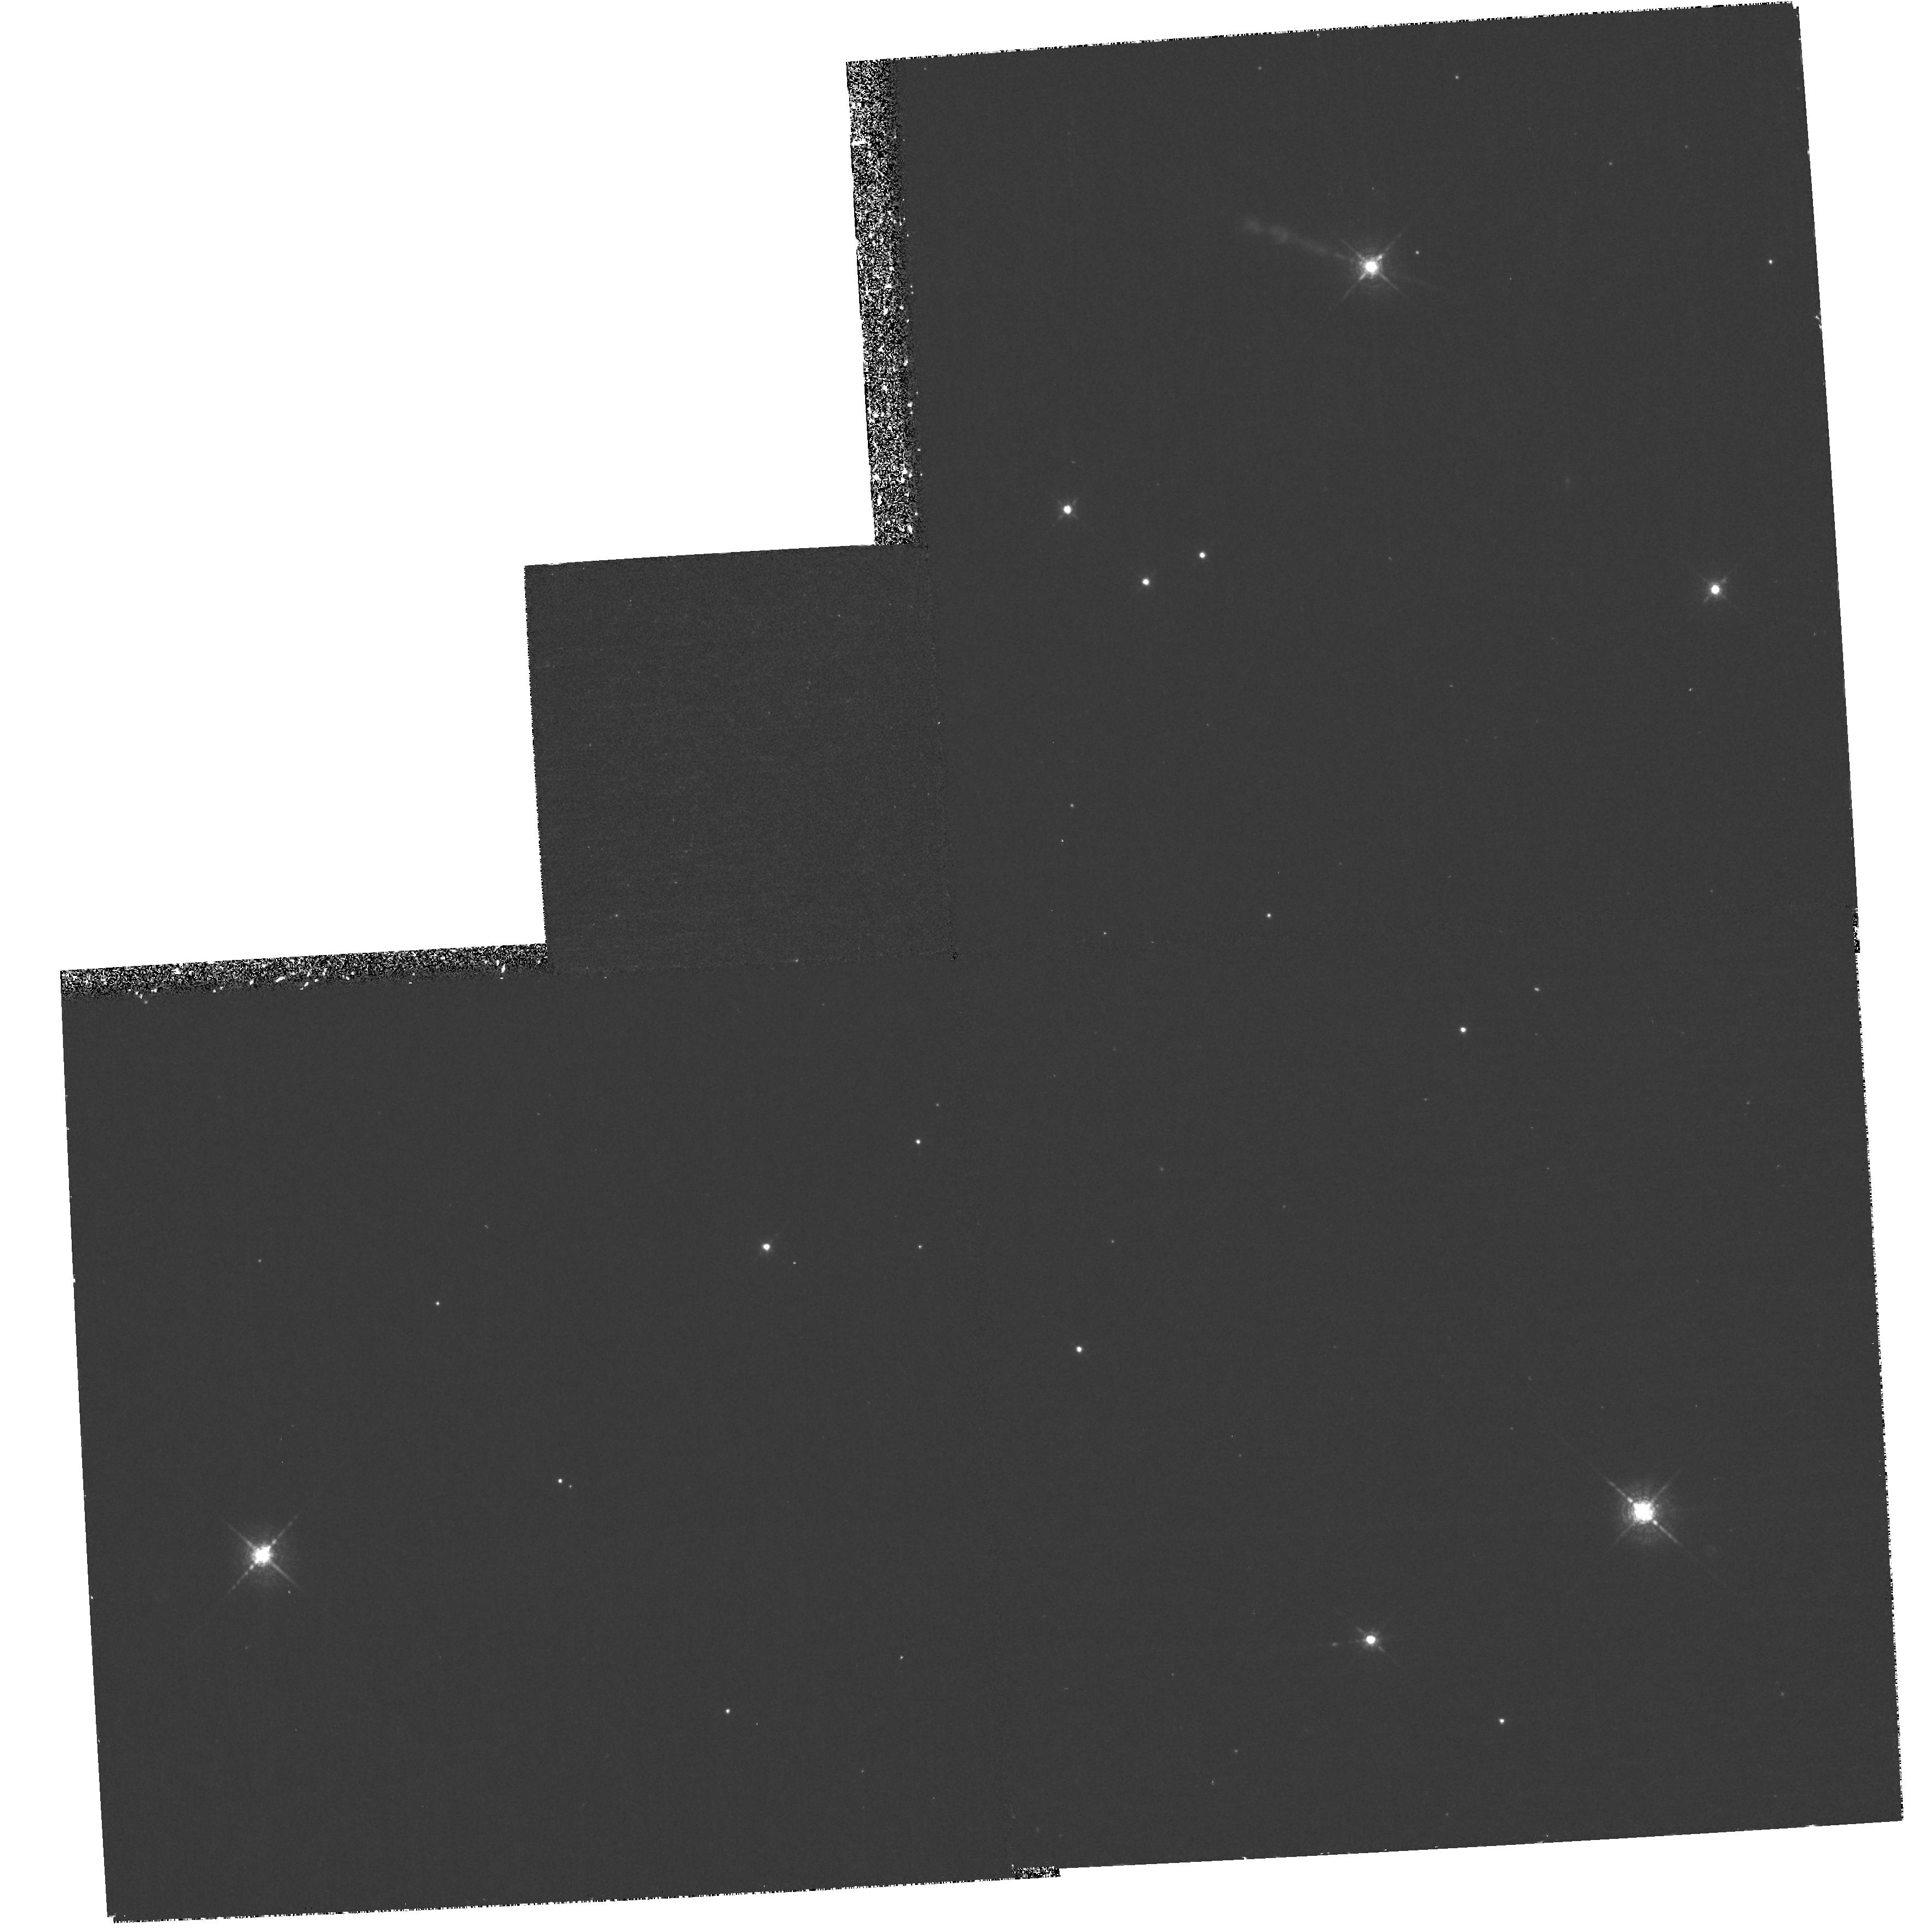
Target: HH444-445. Instrument: WFPC2/PC. Filter: F673N. Exposure: 1.4 h. Observation ID: hst_8323_01_wfpc2_pc_f673n_u5ge01

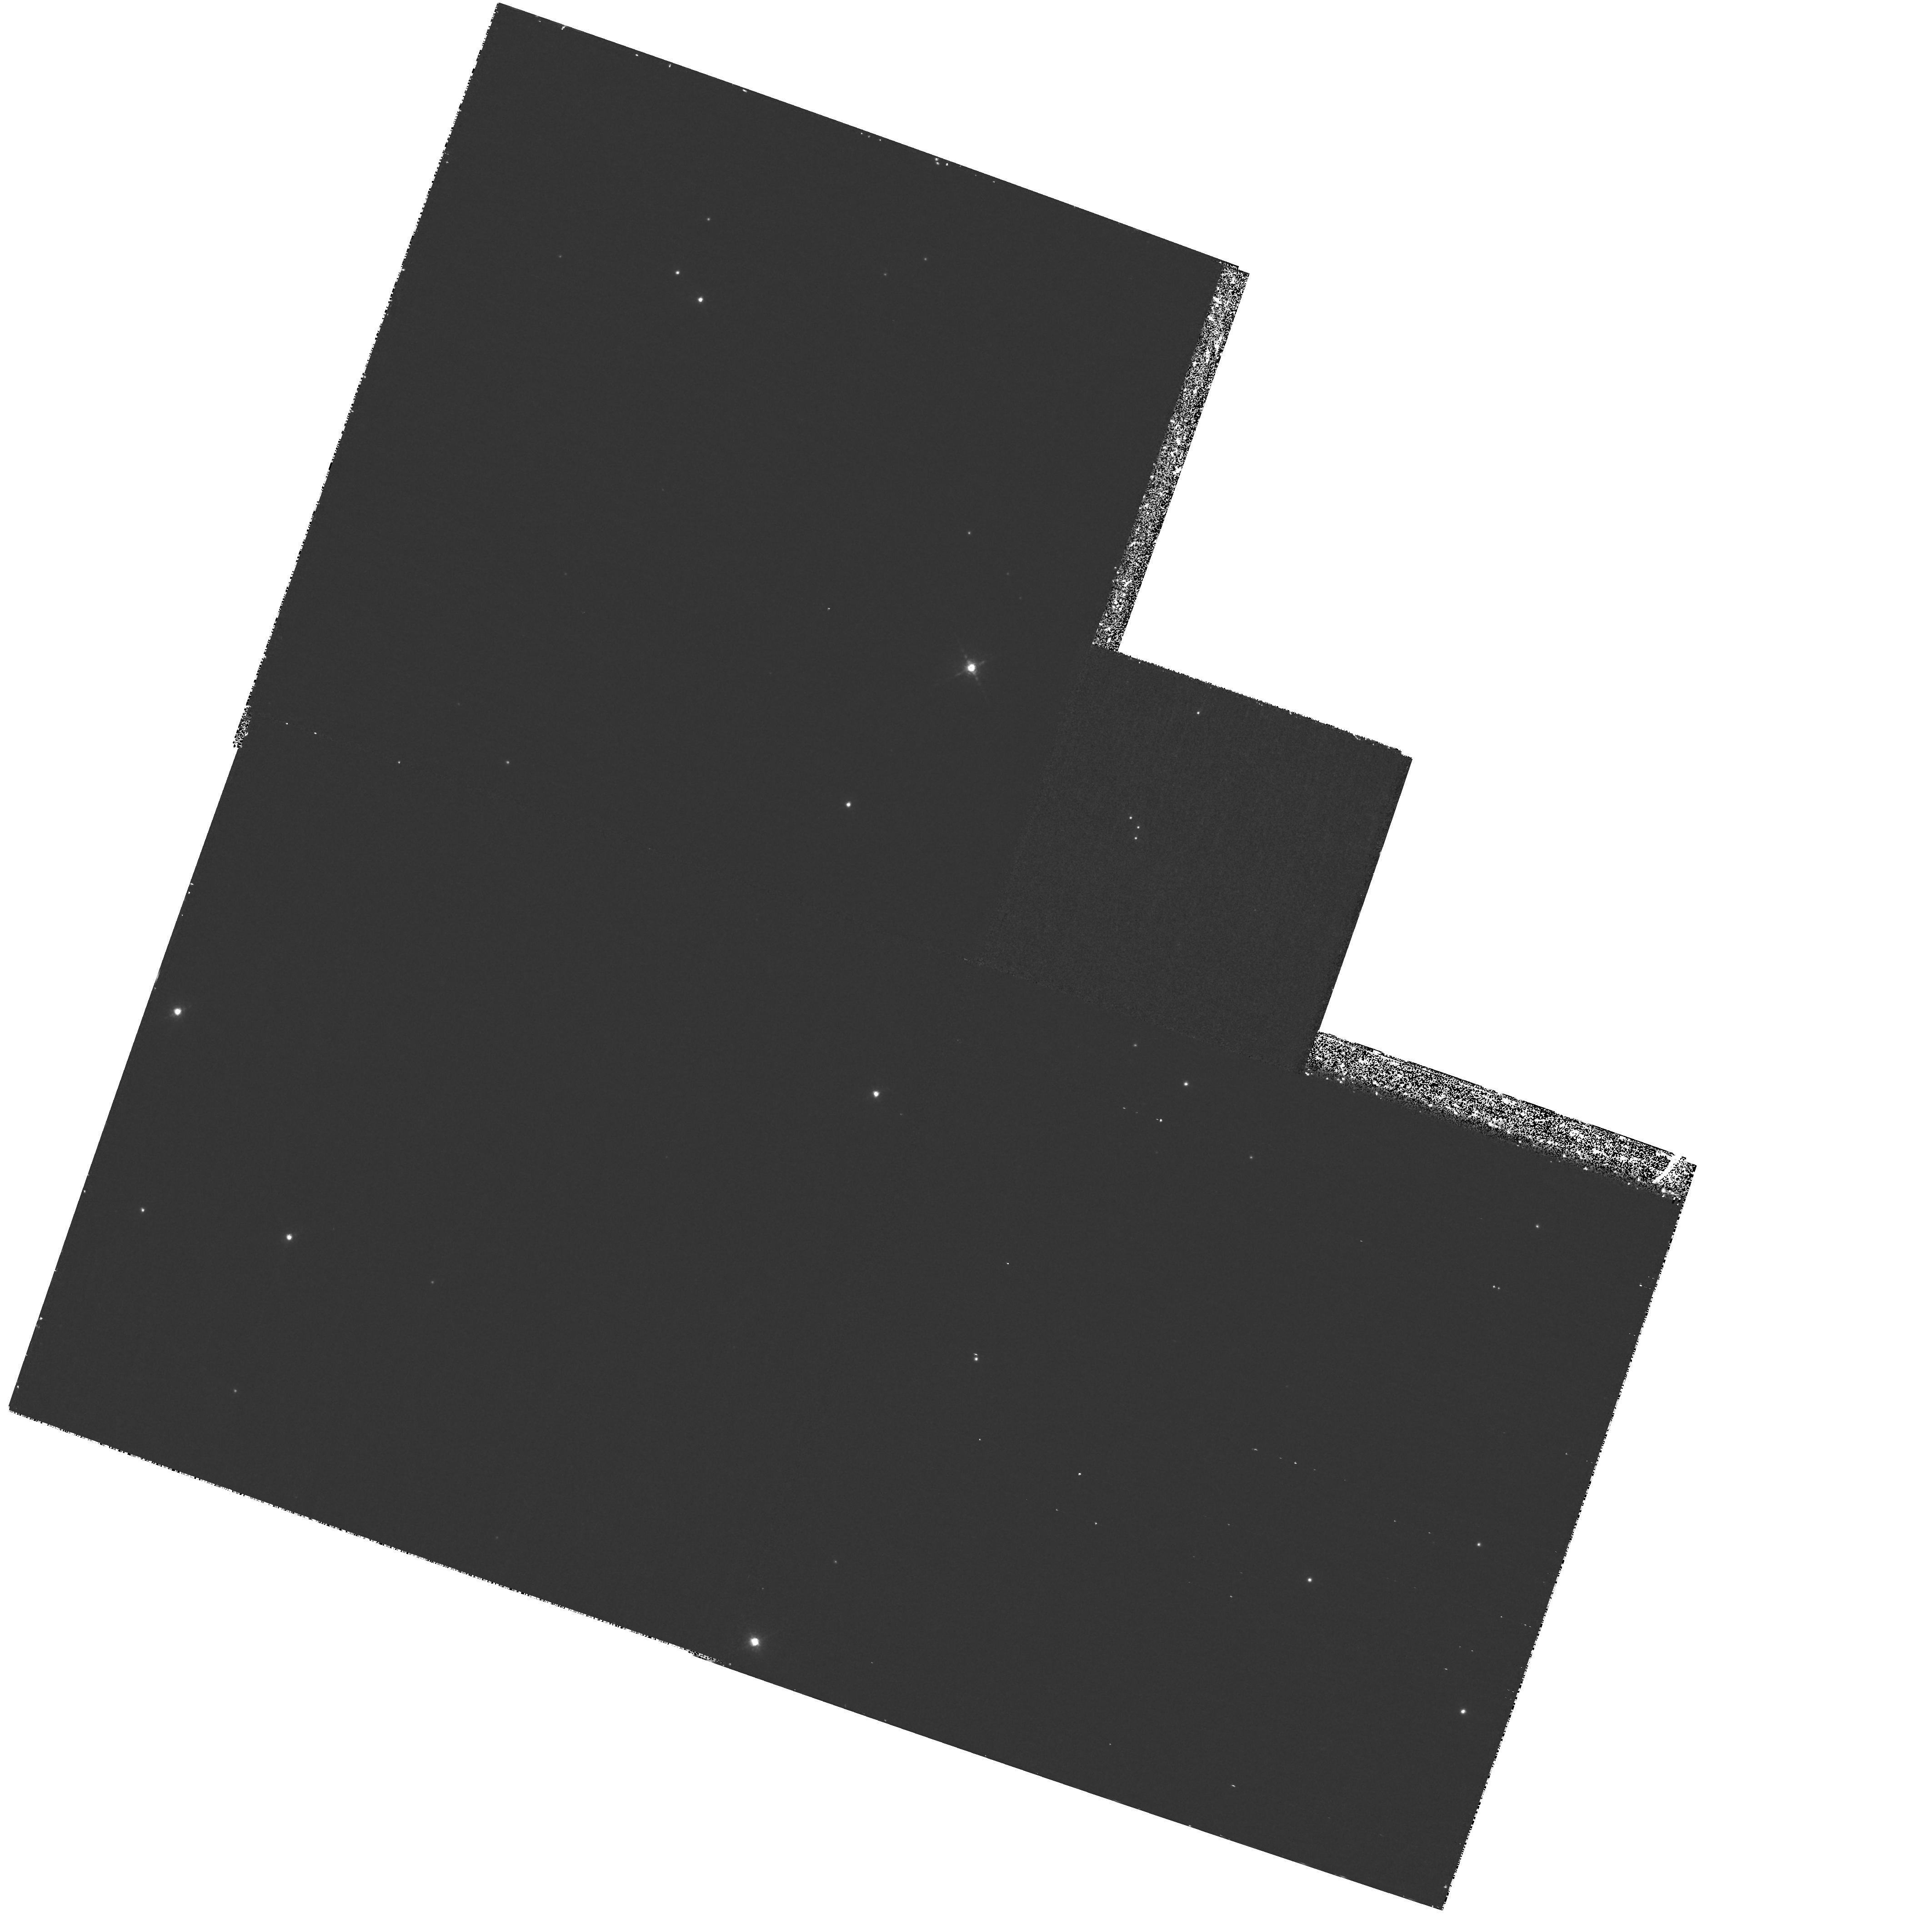
Target: field at RA 84.939°, Dec -2.616°. Instrument: WFPC2/PC. Filter: F673N. Exposure: 1.8 h. Observation ID: hst_8323_03_wfpc2_pc_f673n_u5ge03

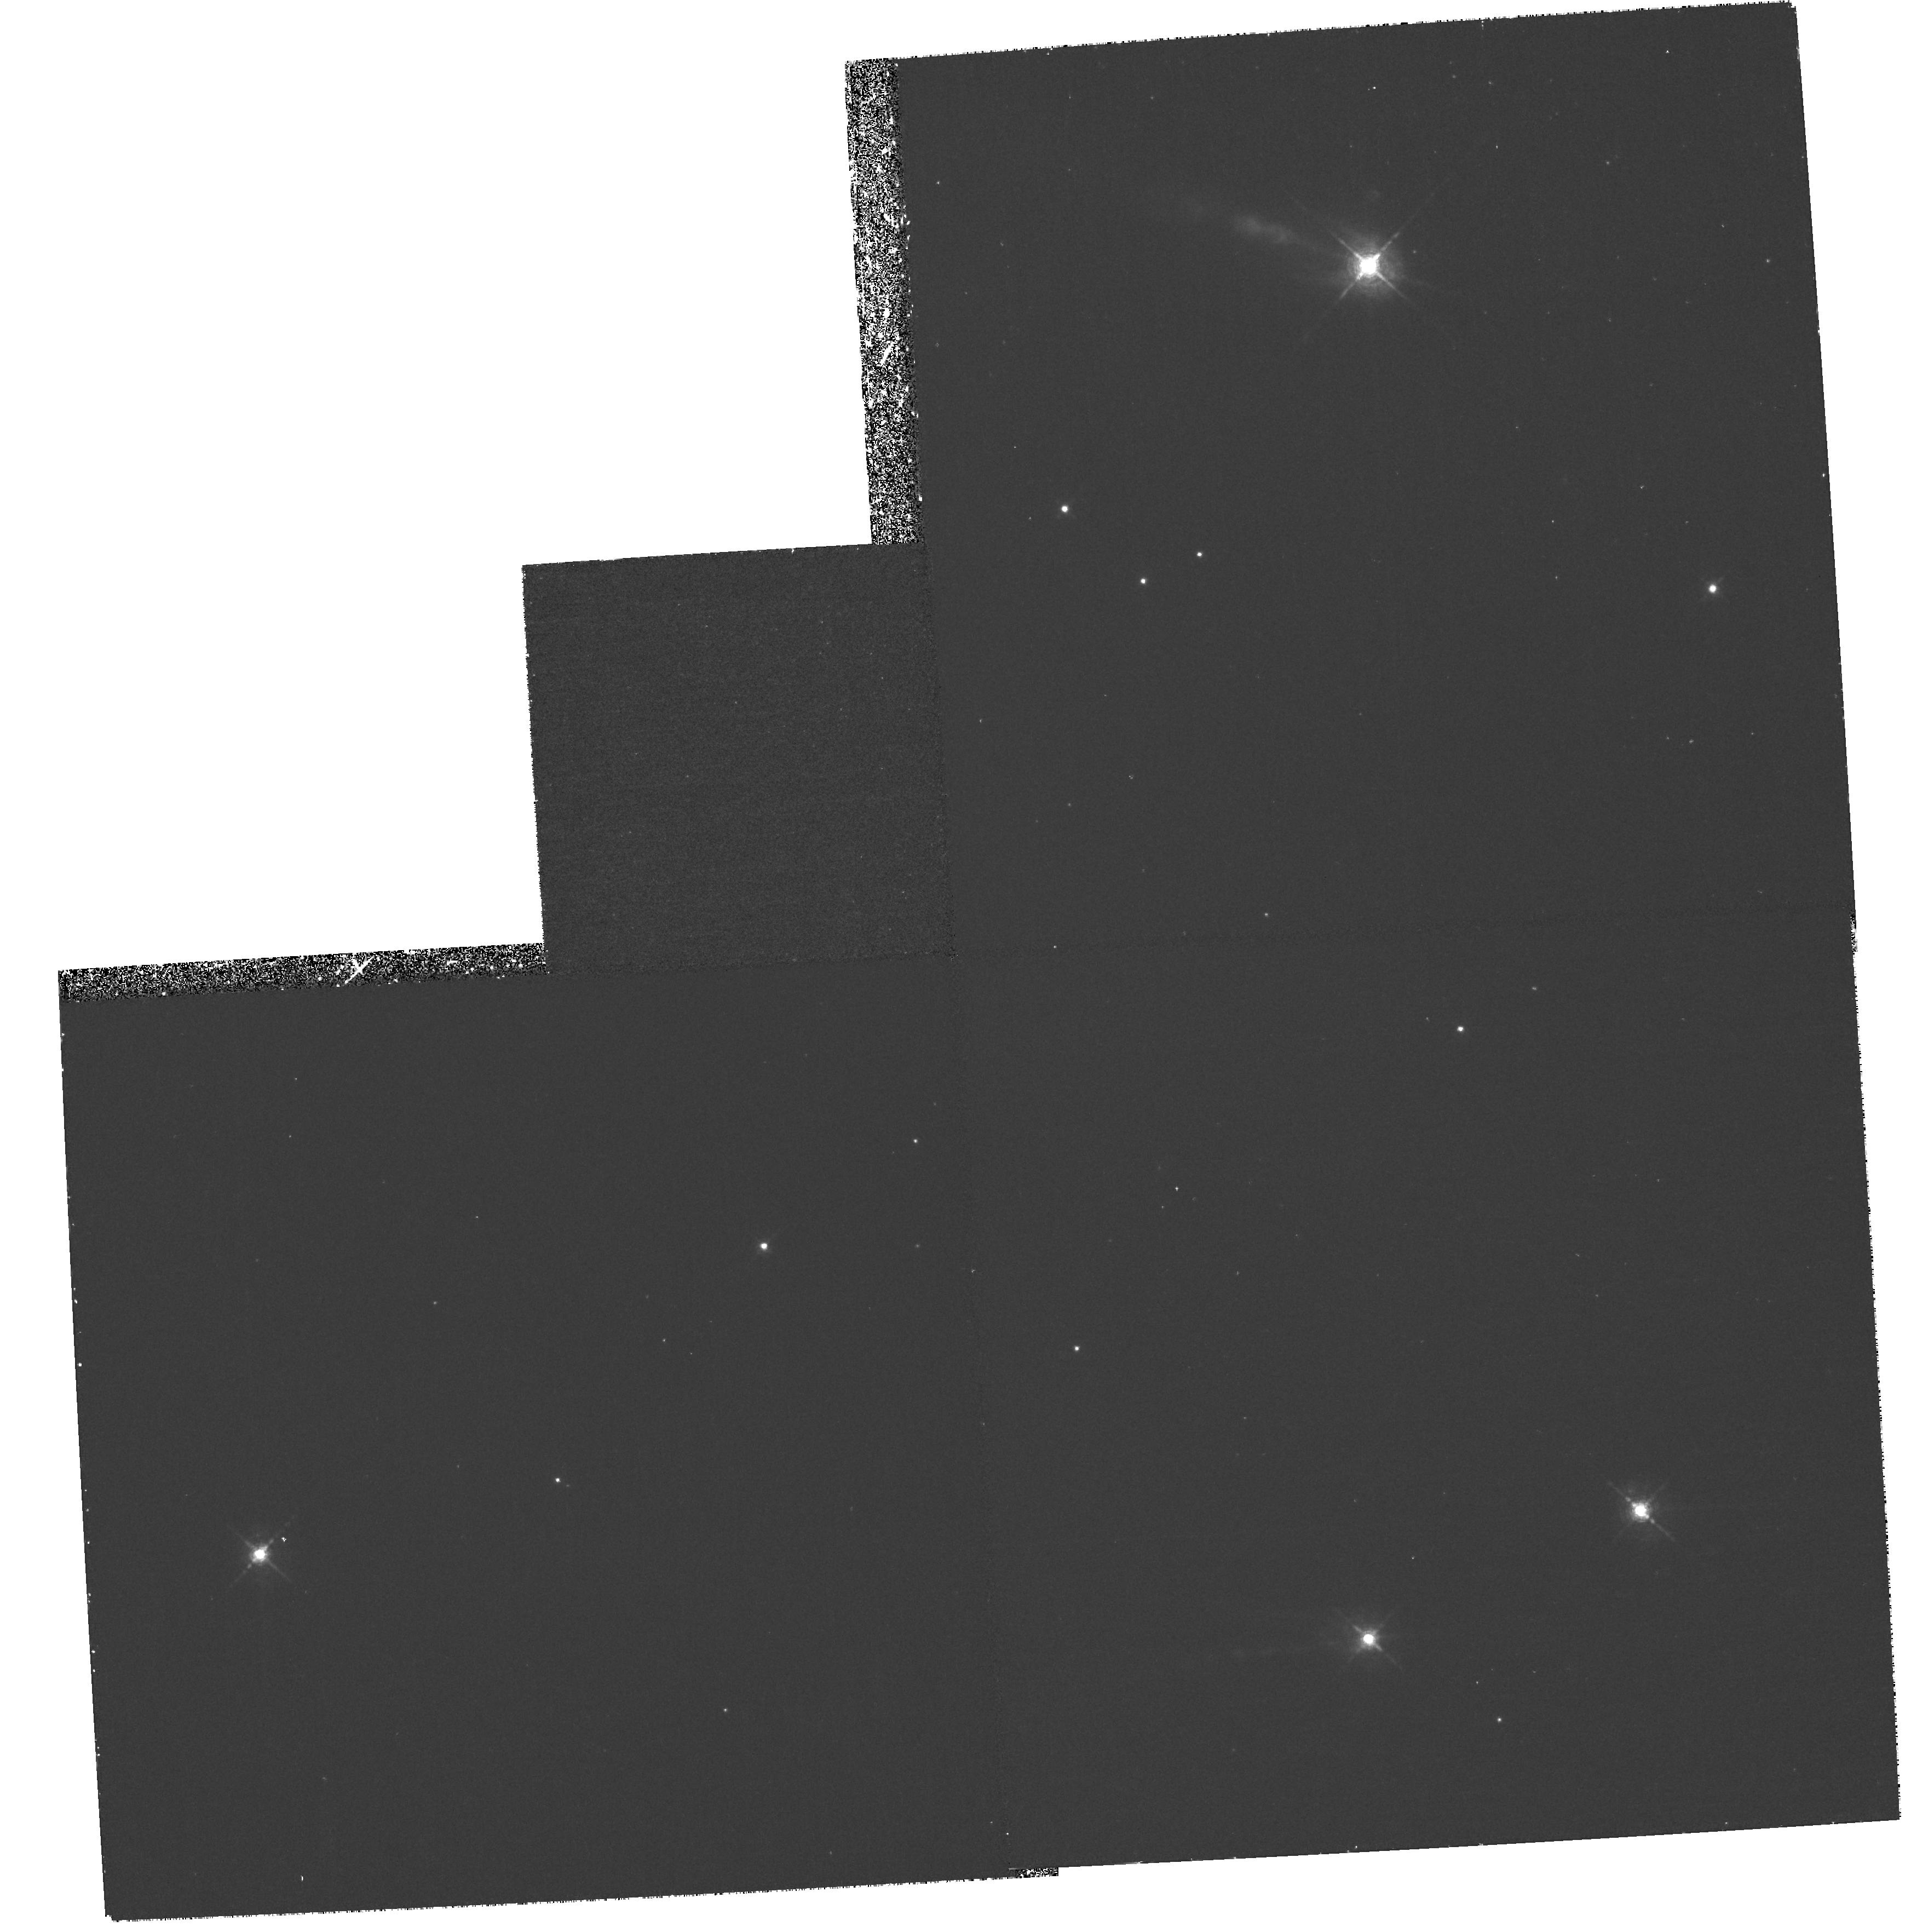
Target: HH444-445. Instrument: WFPC2/PC. Filter: F656N. Exposure: 1.4 h. Observation ID: hst_8323_01_wfpc2_pc_f656n_u5ge01

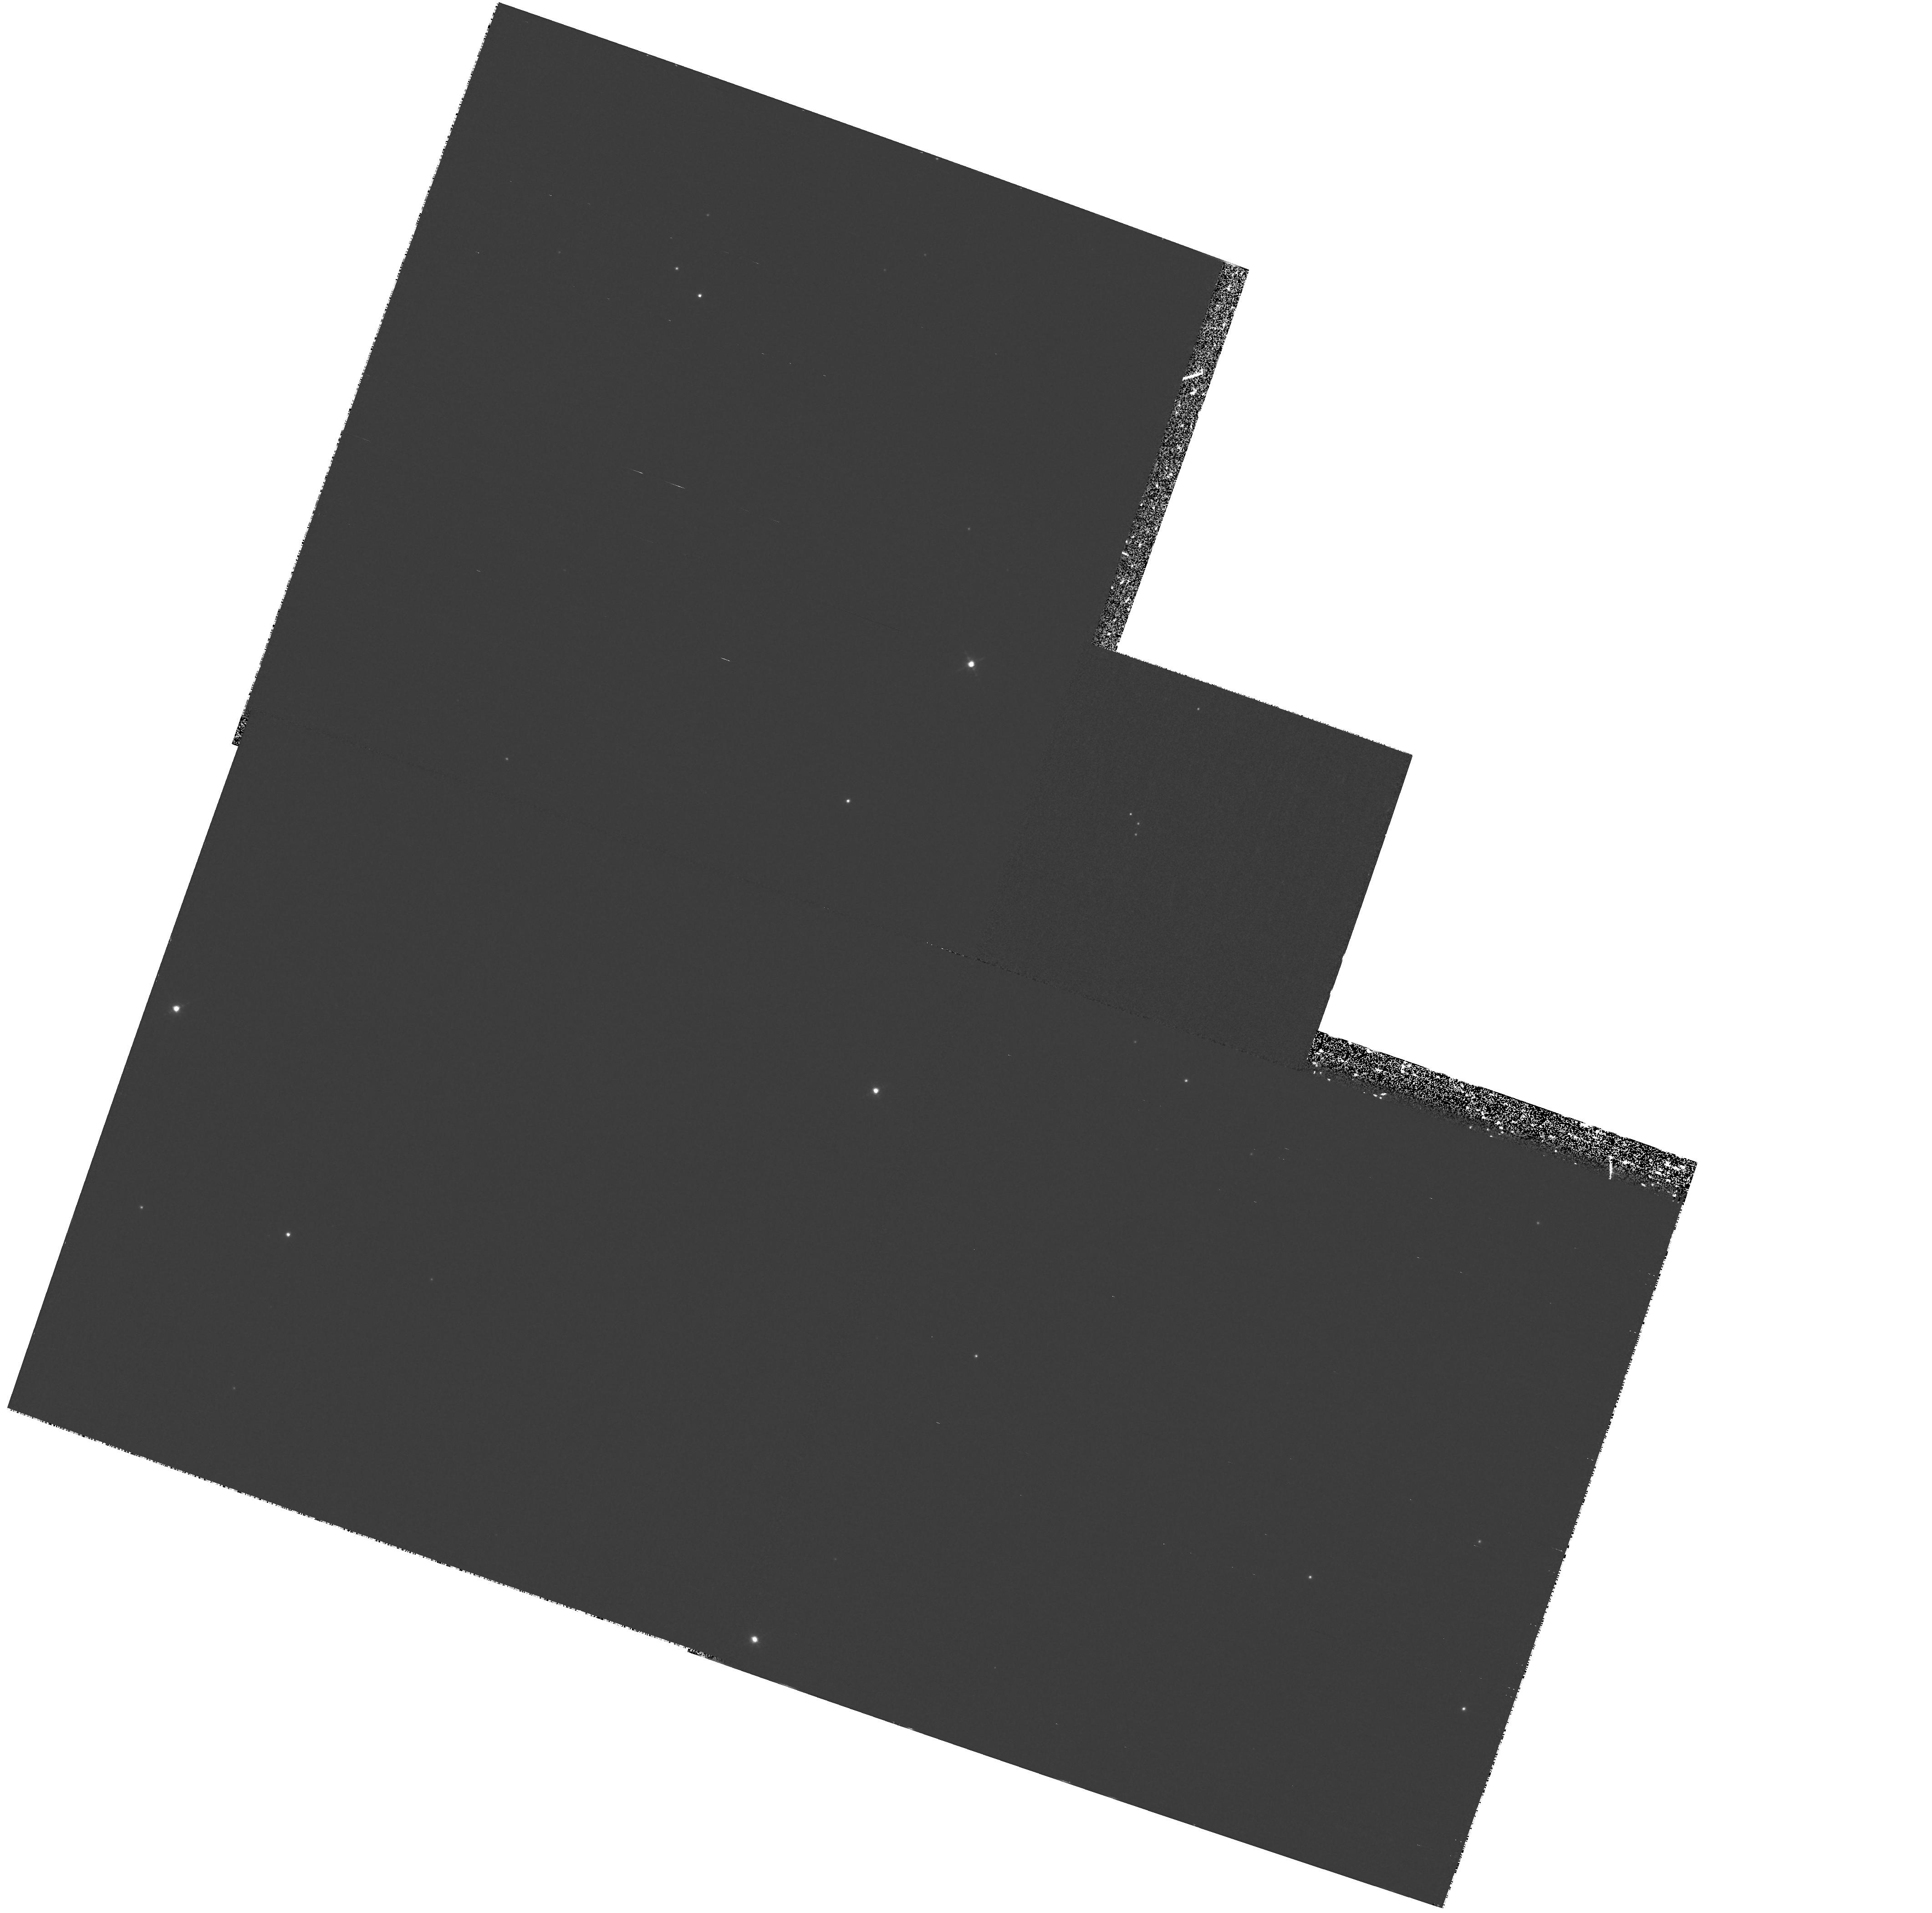
Target: field at RA 84.952°, Dec -2.589°. Instrument: WFPC2/PC. Filter: F656N. Exposure: 1.8 h. Observation ID: hst_8323_02_wfpc2_pc_f656n_u5ge02

Herbig-Haro Jets Irradiated by Massive OB Stars (PI: Reipurth, Bo)

Despite significant recent advances in the investigation of Herbig-Haro jets powered by young stars, a number of fundamental problems remain unsolved. Among these are the precise determination of the mass loss rate through a jet, and the nature of the flow behavior in the jet launch and collimation region. We have discovered a class of HH jets which are irradiated by the UV radiation from nearby OB stars and are therefore photoionized. Such jets hold the promise of a direct measurement of the mass flow rate through a jet. Furthermore, our observations show that the opaque envelopes that normally obscure jet sources have been removed from these objects. We propose to use HST to study the brightest of these irradiated jets, HH 444. STIS spectra will be used to measure the distribution of electron density, the mass flux through the jet, and the kinematics and excitation conditions in or near the jet collimation region which will constrain models of jet formation. We will also use WFPC2 to determine the sub- arcsecond structure of the jet so that we can correctly interpret the STIS spectra, to search for evidence of a circumstellar disk needed to fuel the jet, and to probe the nature of the asymmetry seen in this jet.